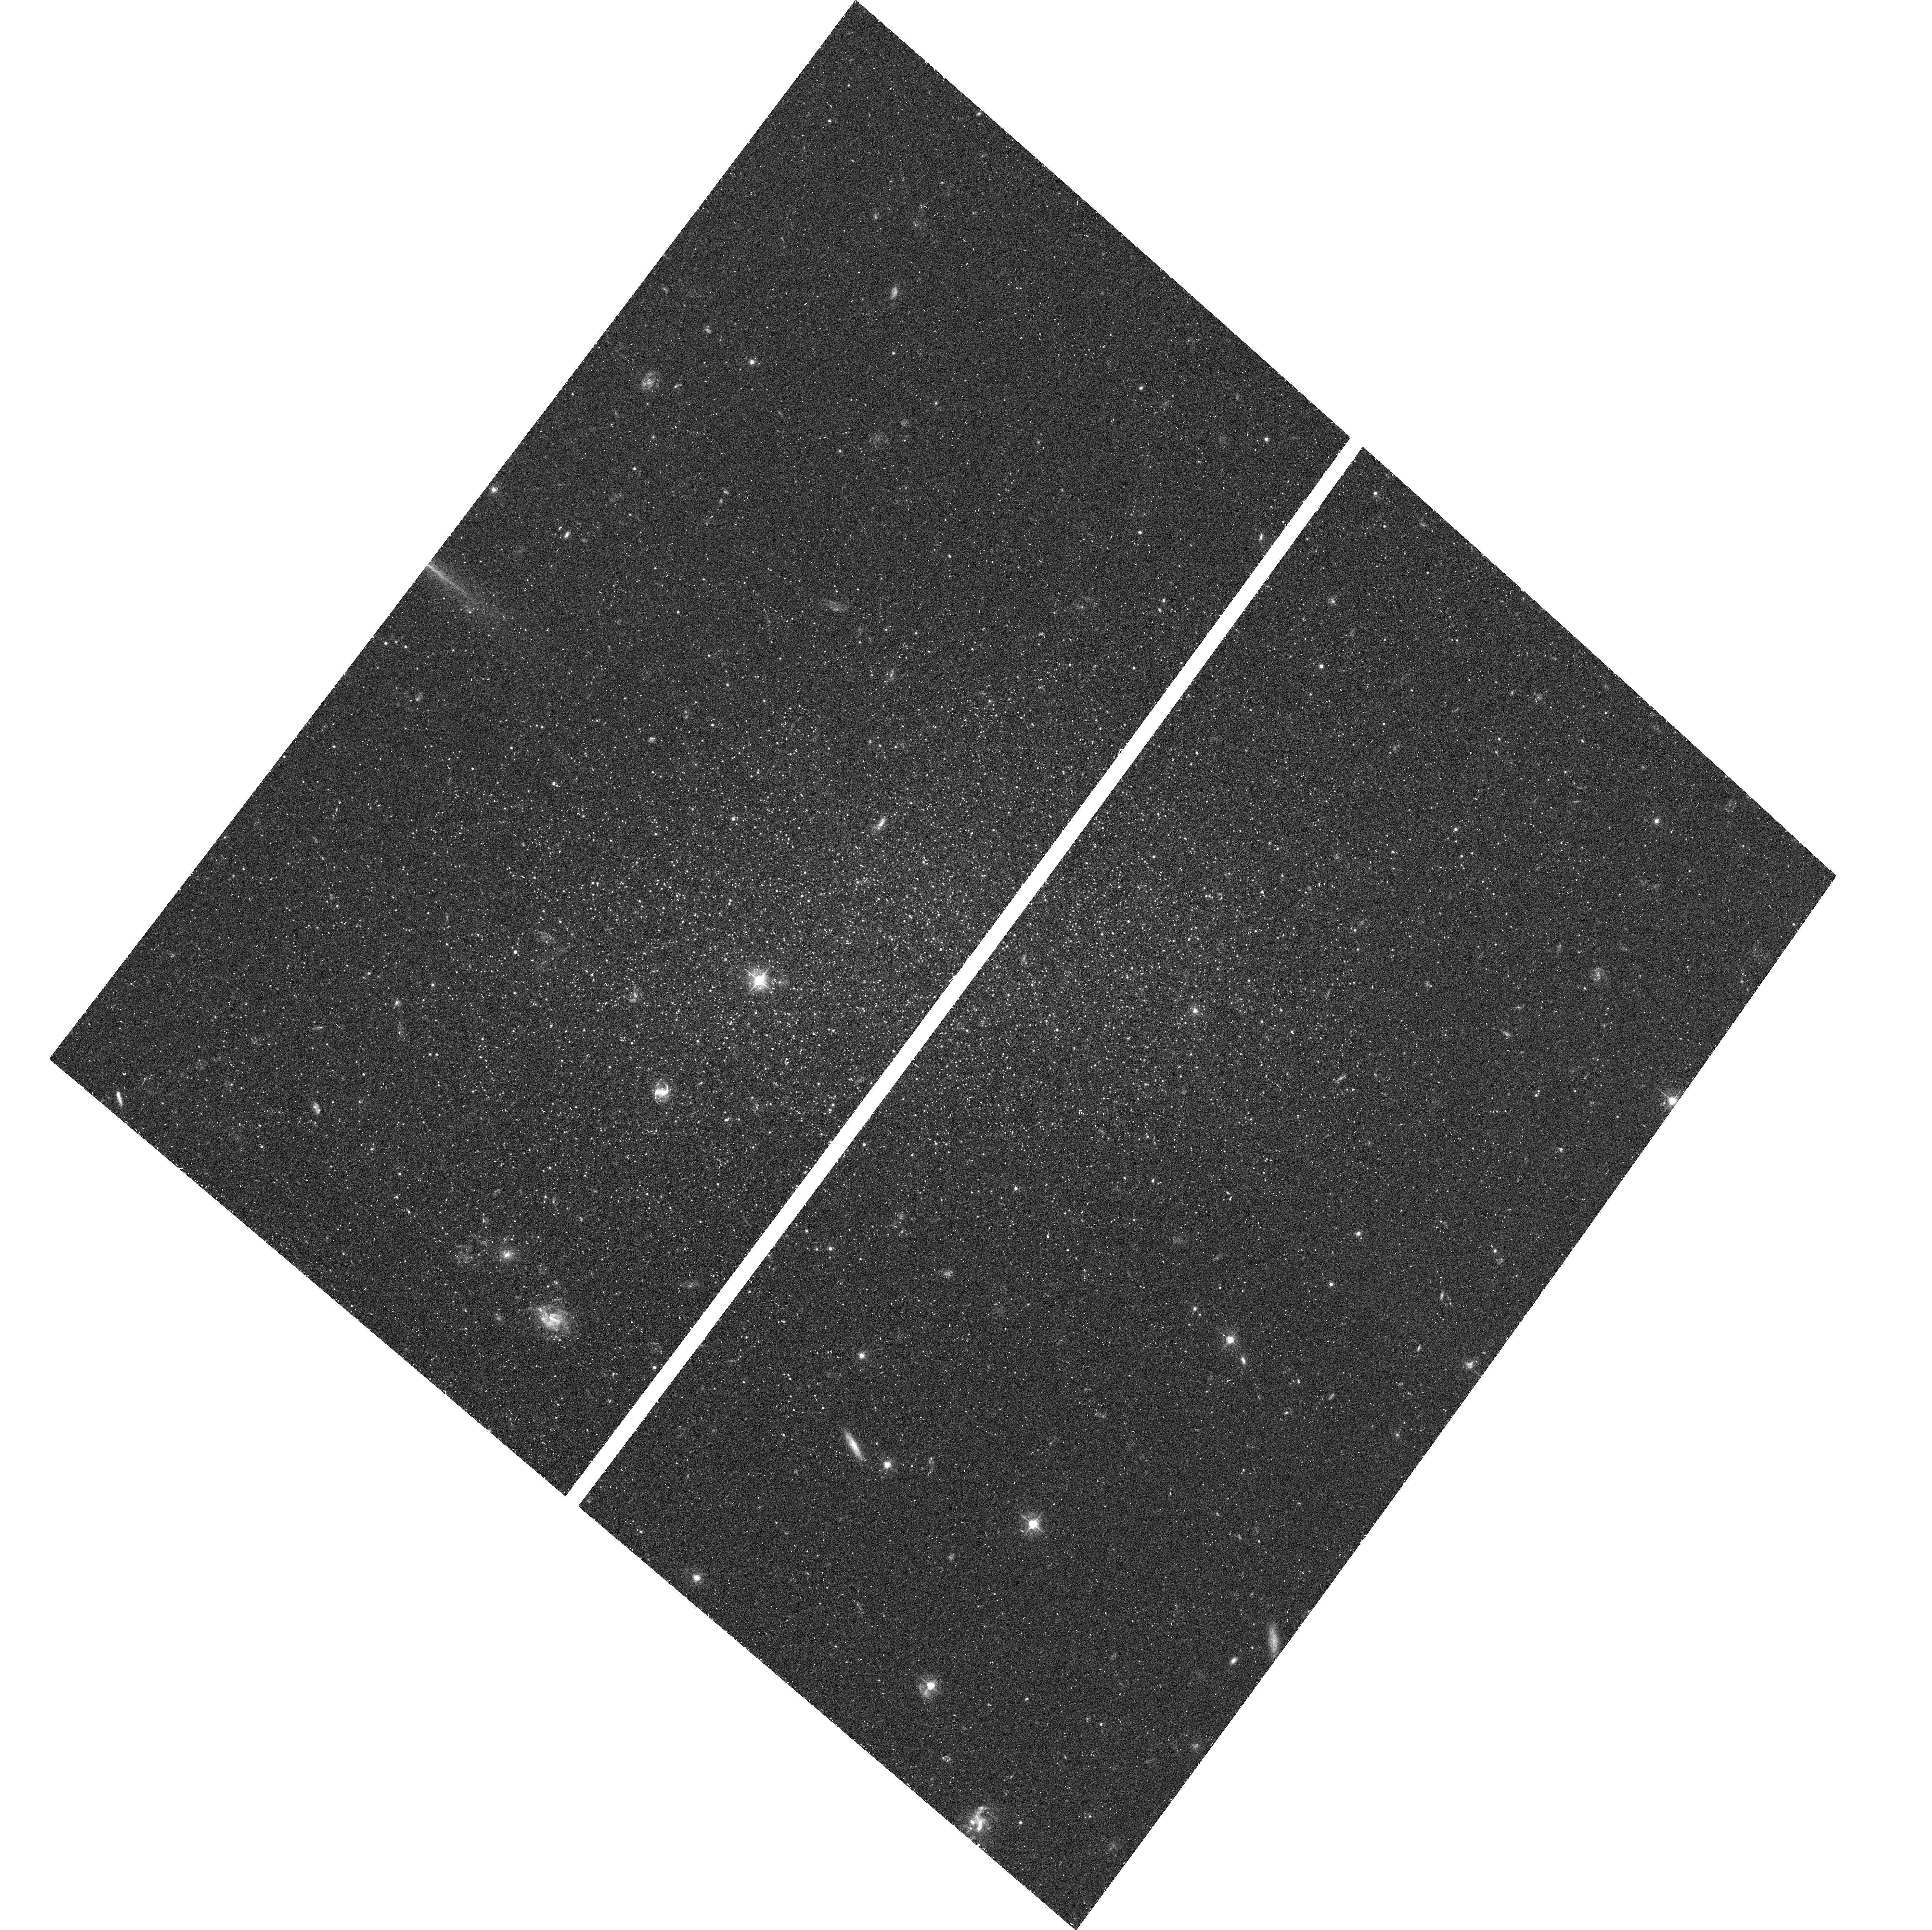
Target: TUCANA
Instrument: ACS/WFC
Filter: F475W
Exposure: 36 min
Observation ID: hst_10505_39_acs_wfc_f475w_j9fz39

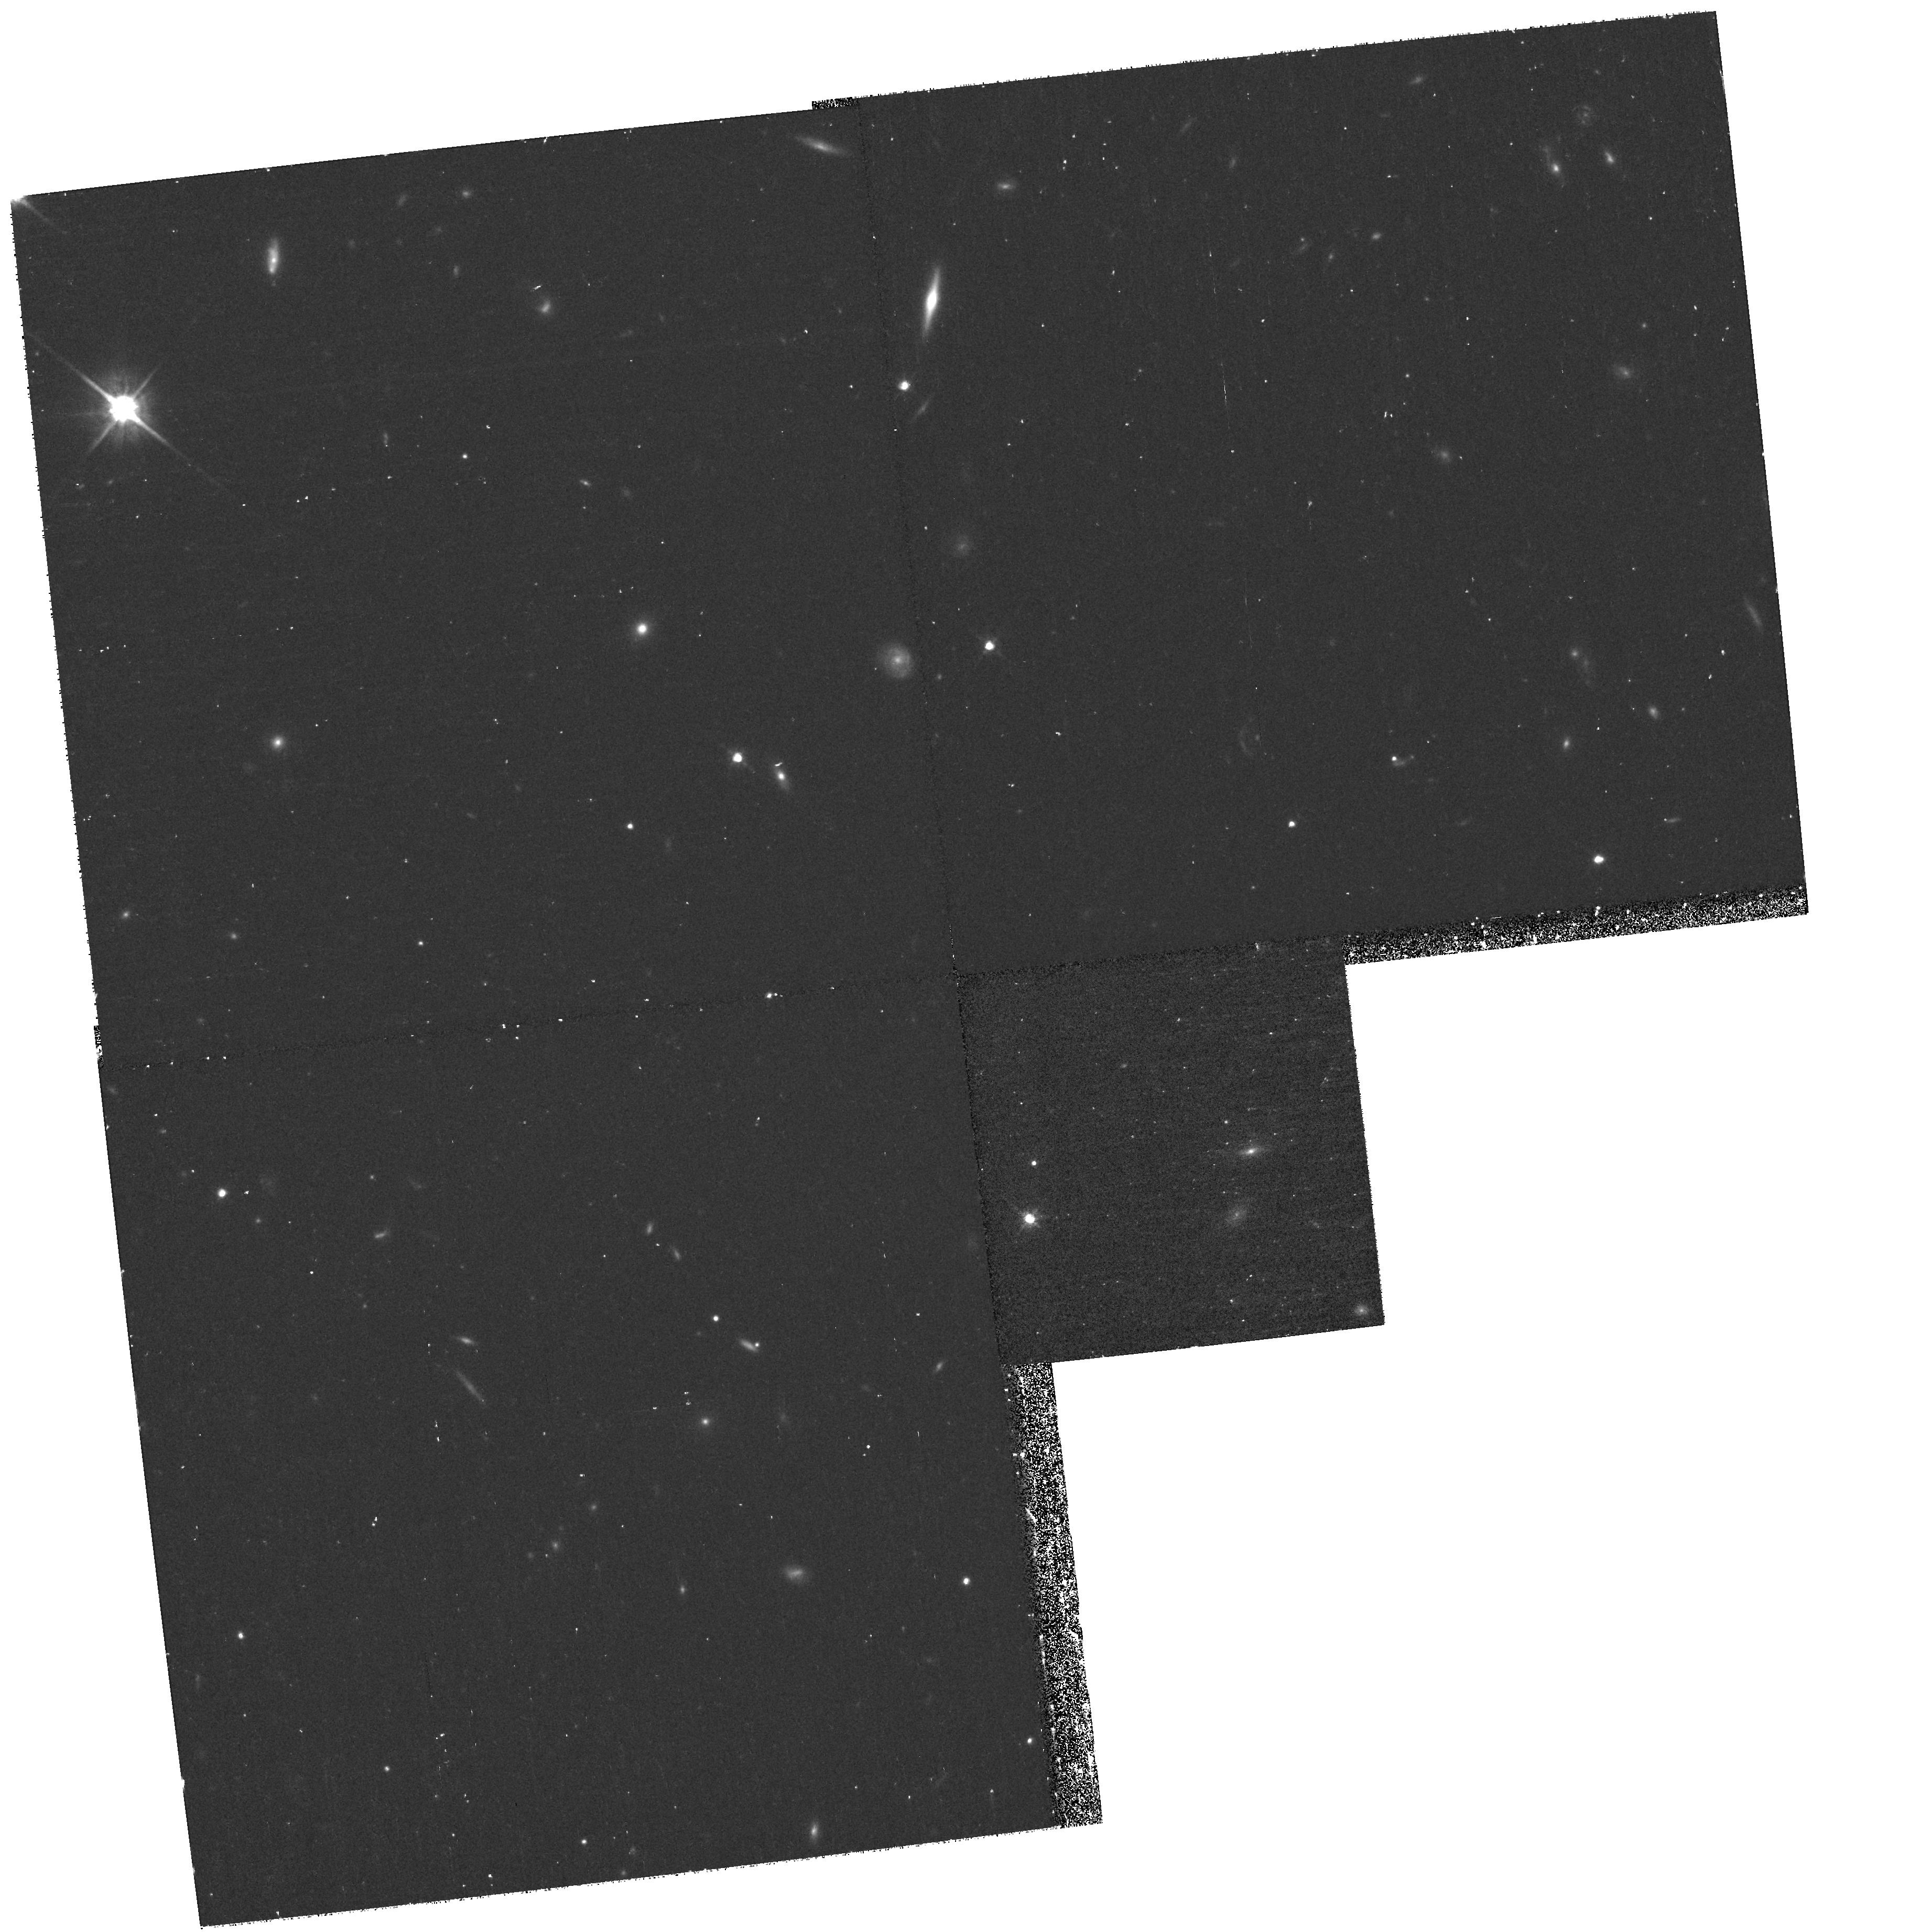
Target: field at RA 340.206°, Dec -64.414°
Instrument: WFPC2/PC
Filter: F814W
Exposure: 33 min
Observation ID: hst_10505_42_wfpc2_pc_f814w_u9fz42

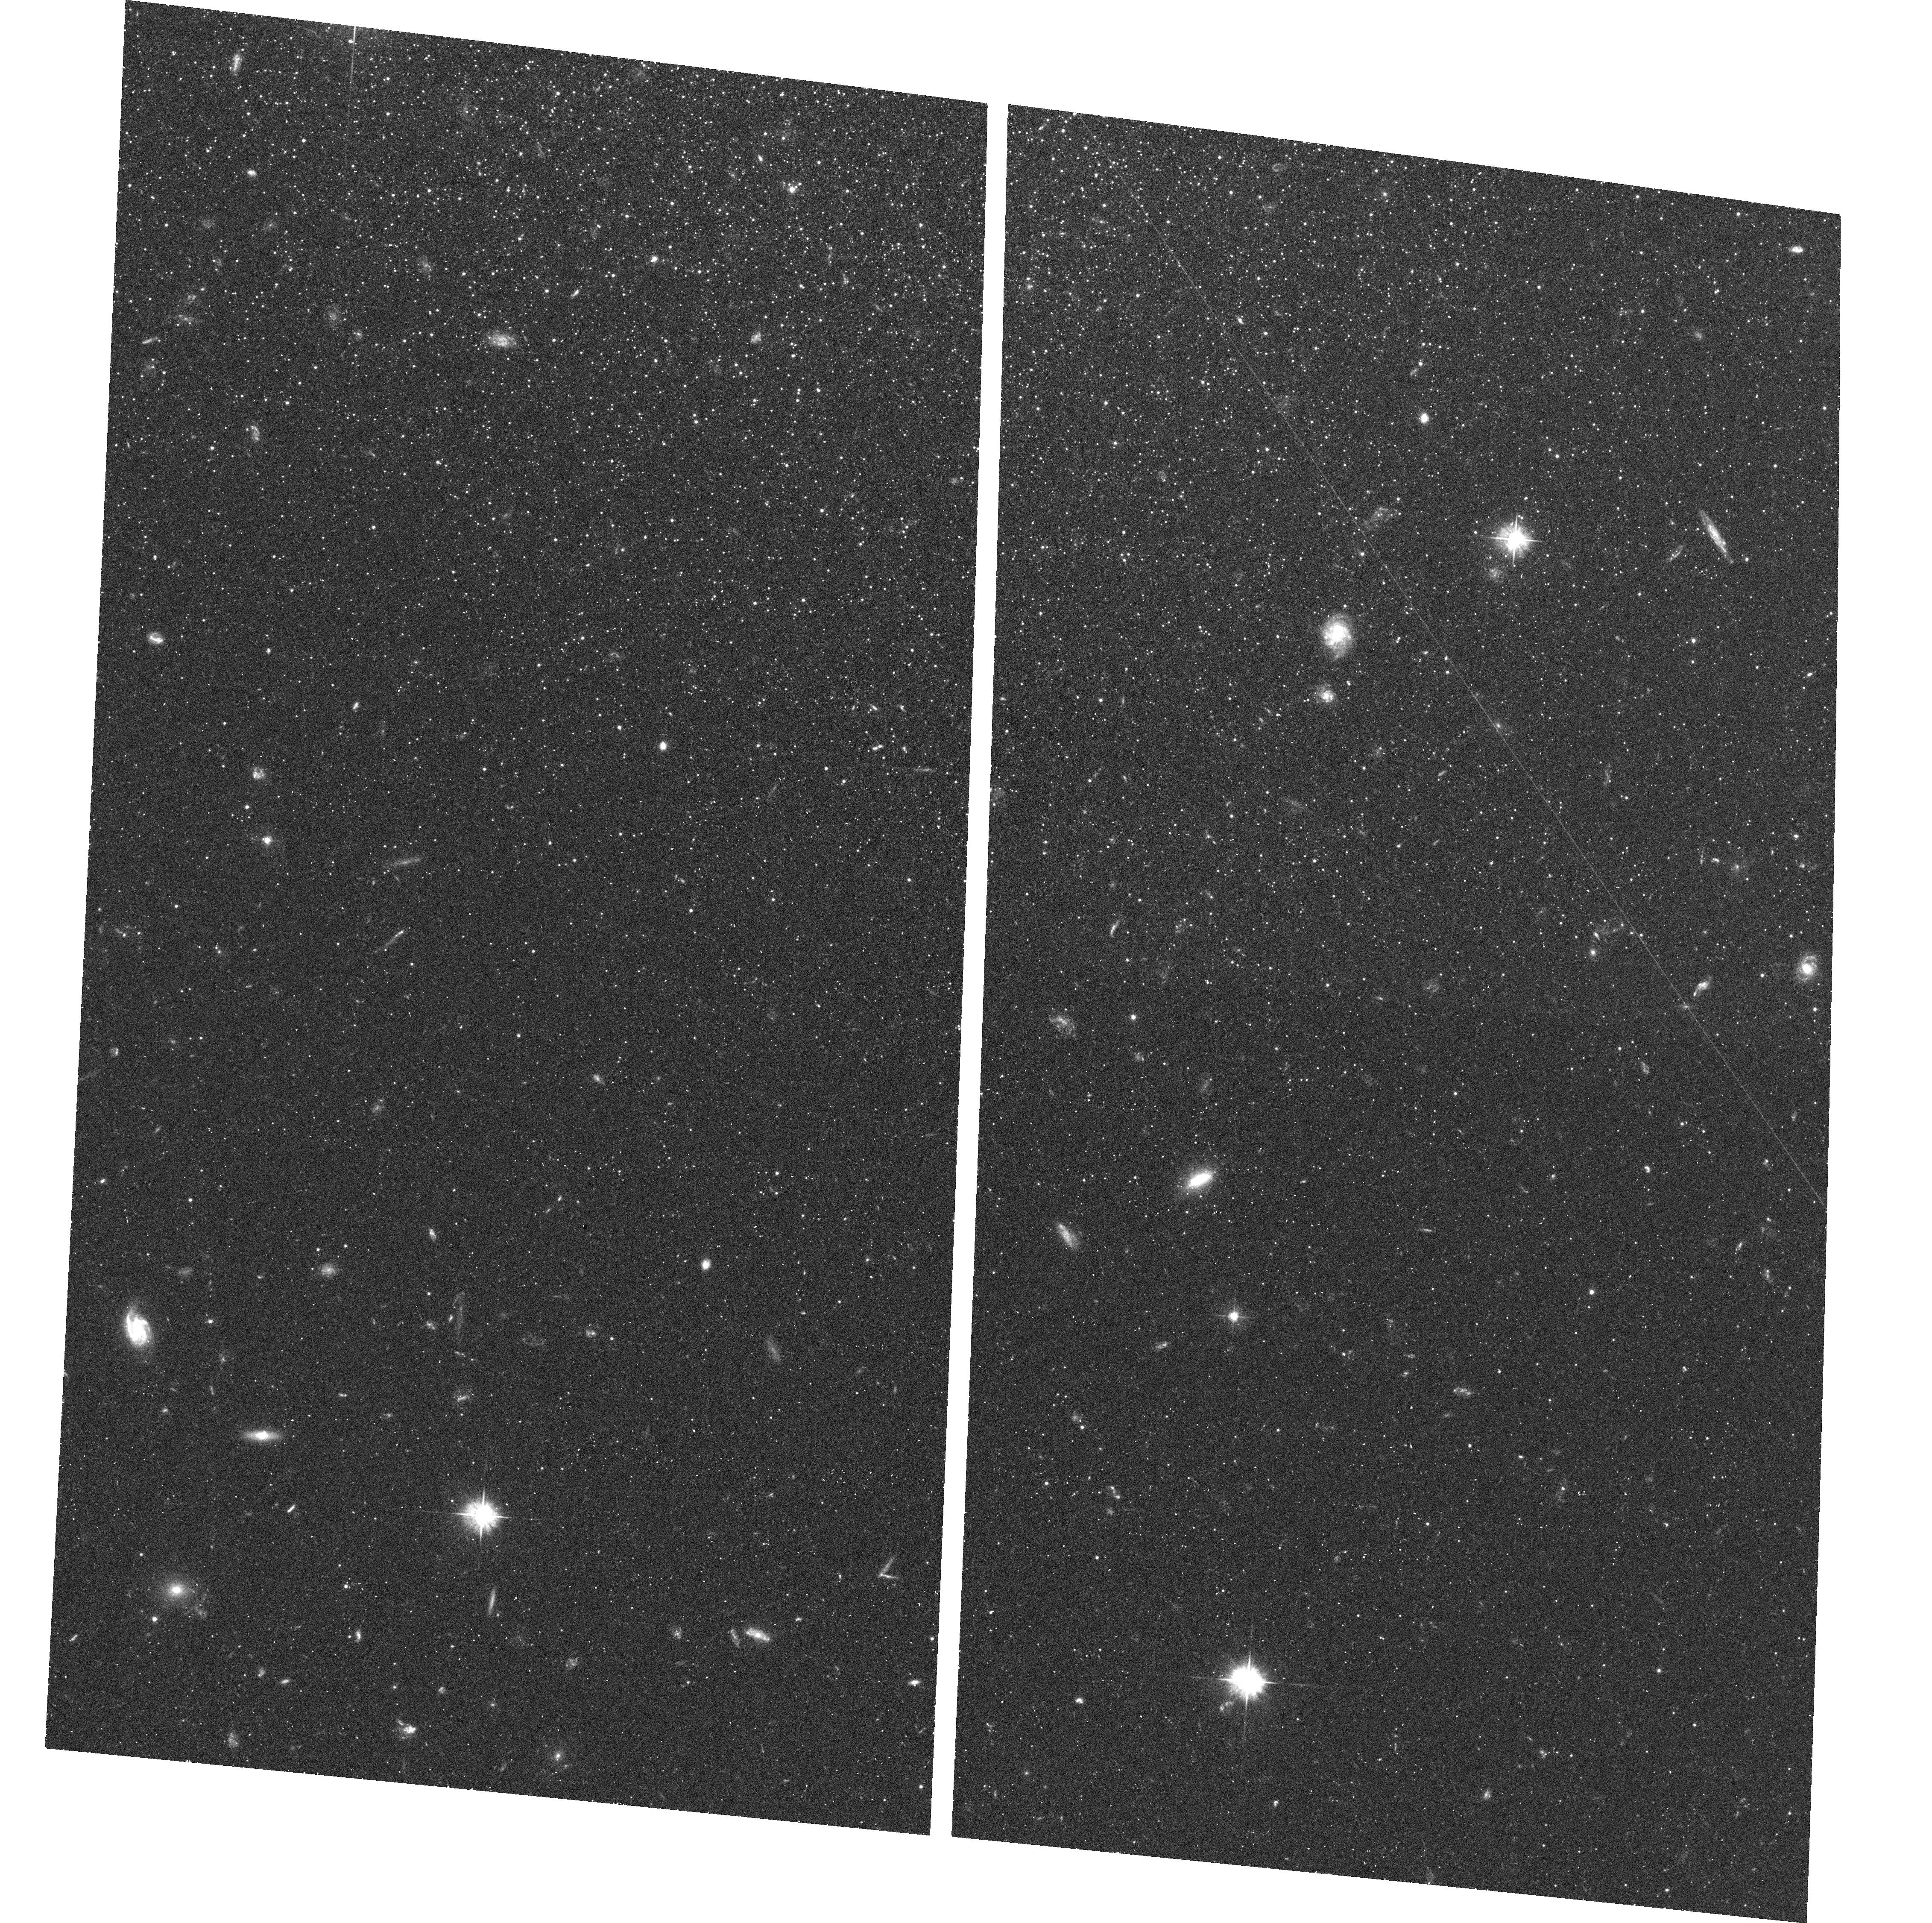
Target: CETUS
Instrument: ACS/WFC
Filter: F475W
Exposure: 43 min
Observation ID: hst_10505_21_acs_wfc_f475w_j9fz21

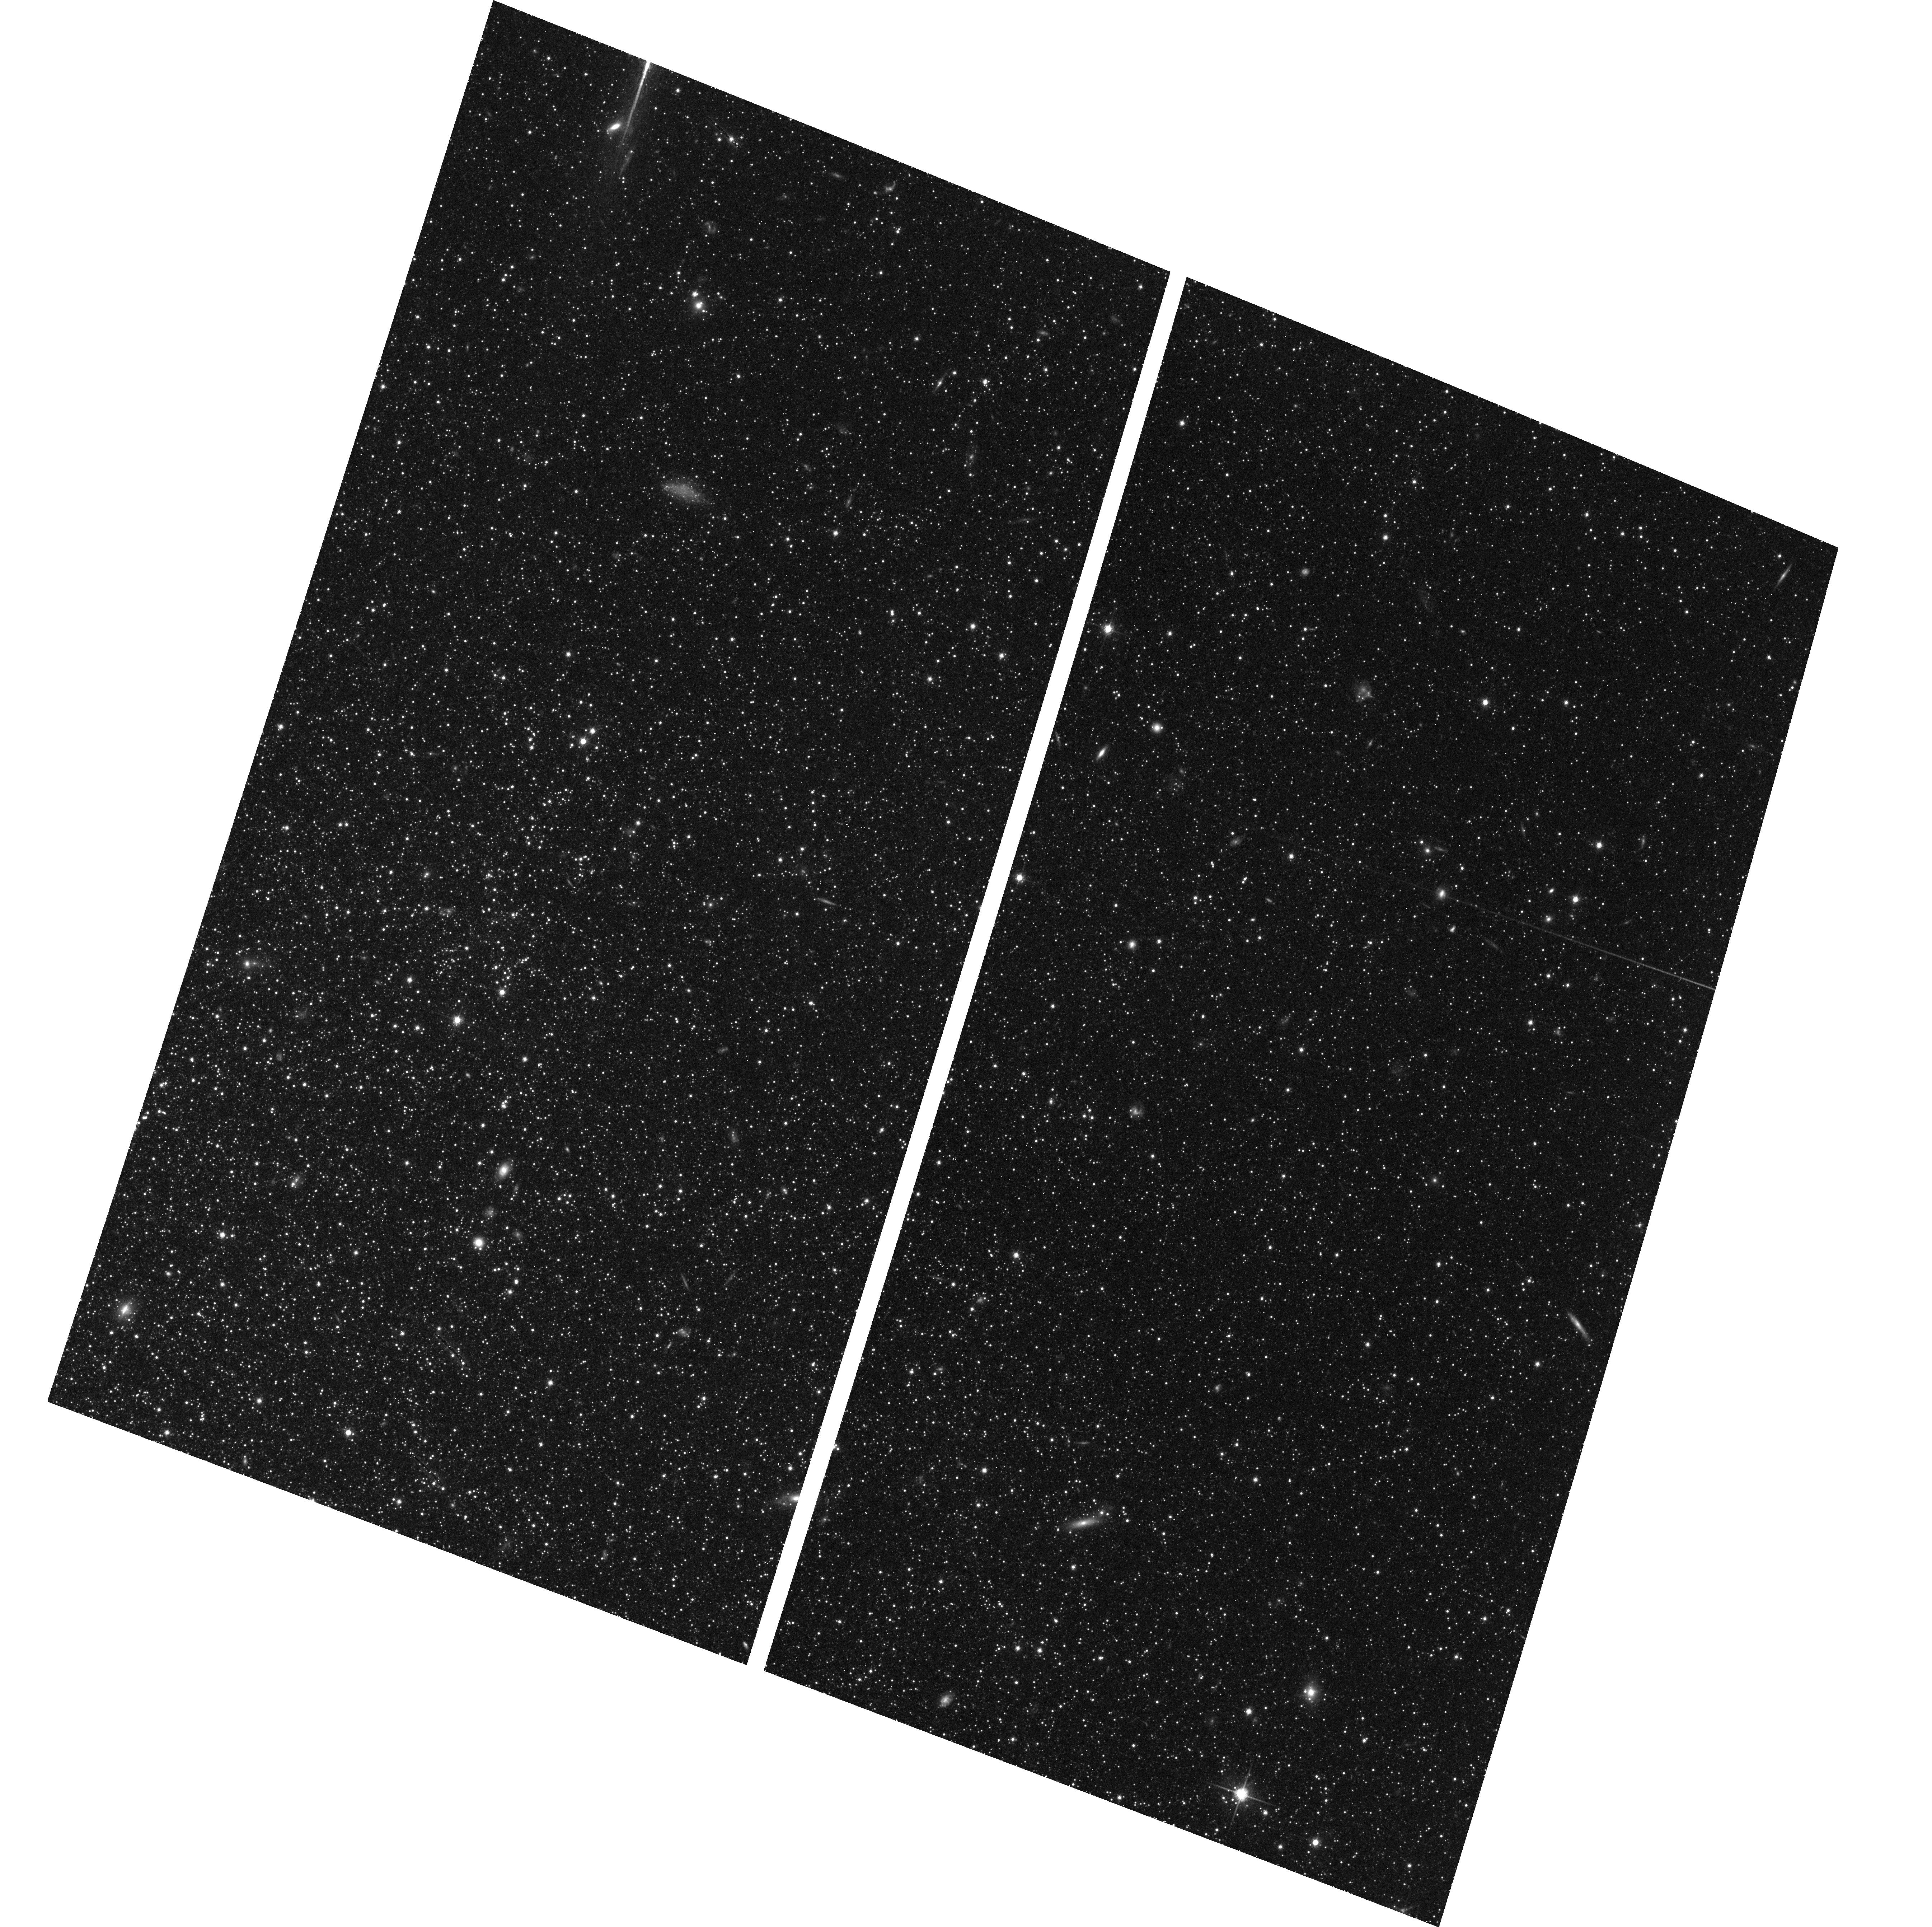
Target: IC1613
Instrument: ACS/WFC
Filter: F814W
Exposure: 38 min
Observation ID: hst_10505_16_acs_wfc_f814w_j9fz16

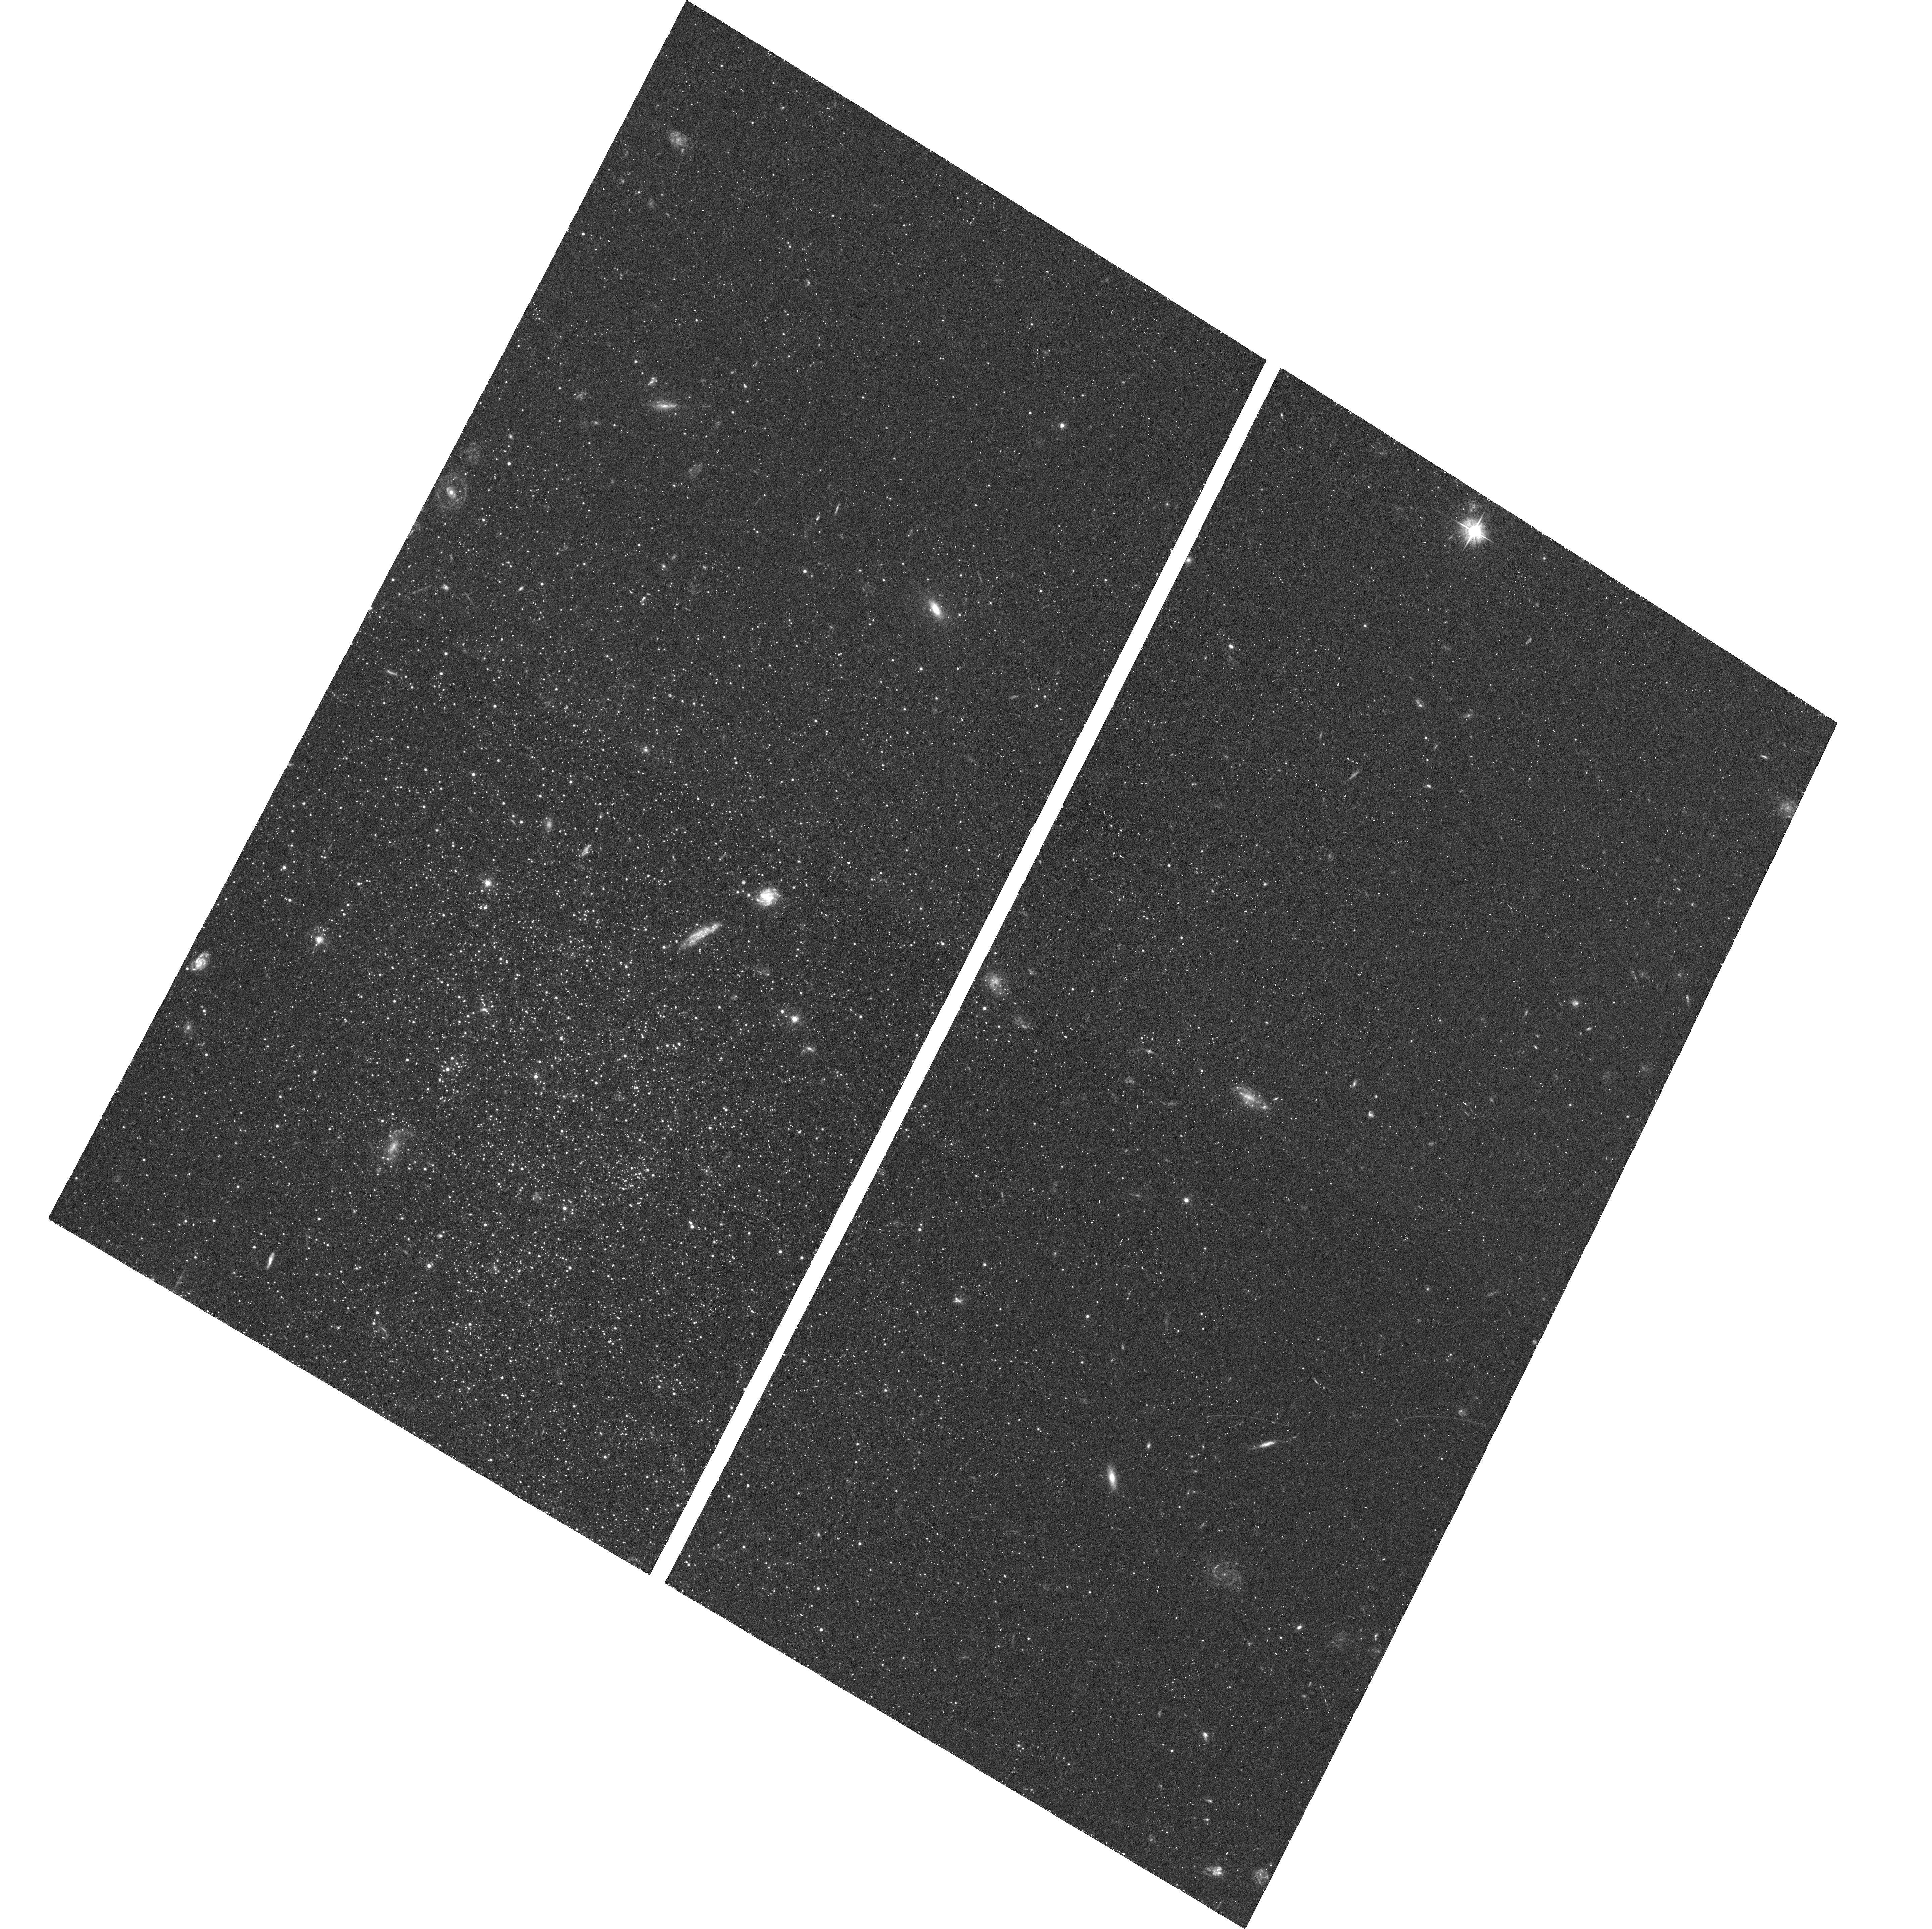
Target: LGS3
Instrument: ACS/WFC
Filter: F475W
Exposure: 42 min
Observation ID: hst_10505_06_acs_wfc_f475w_j9fz06

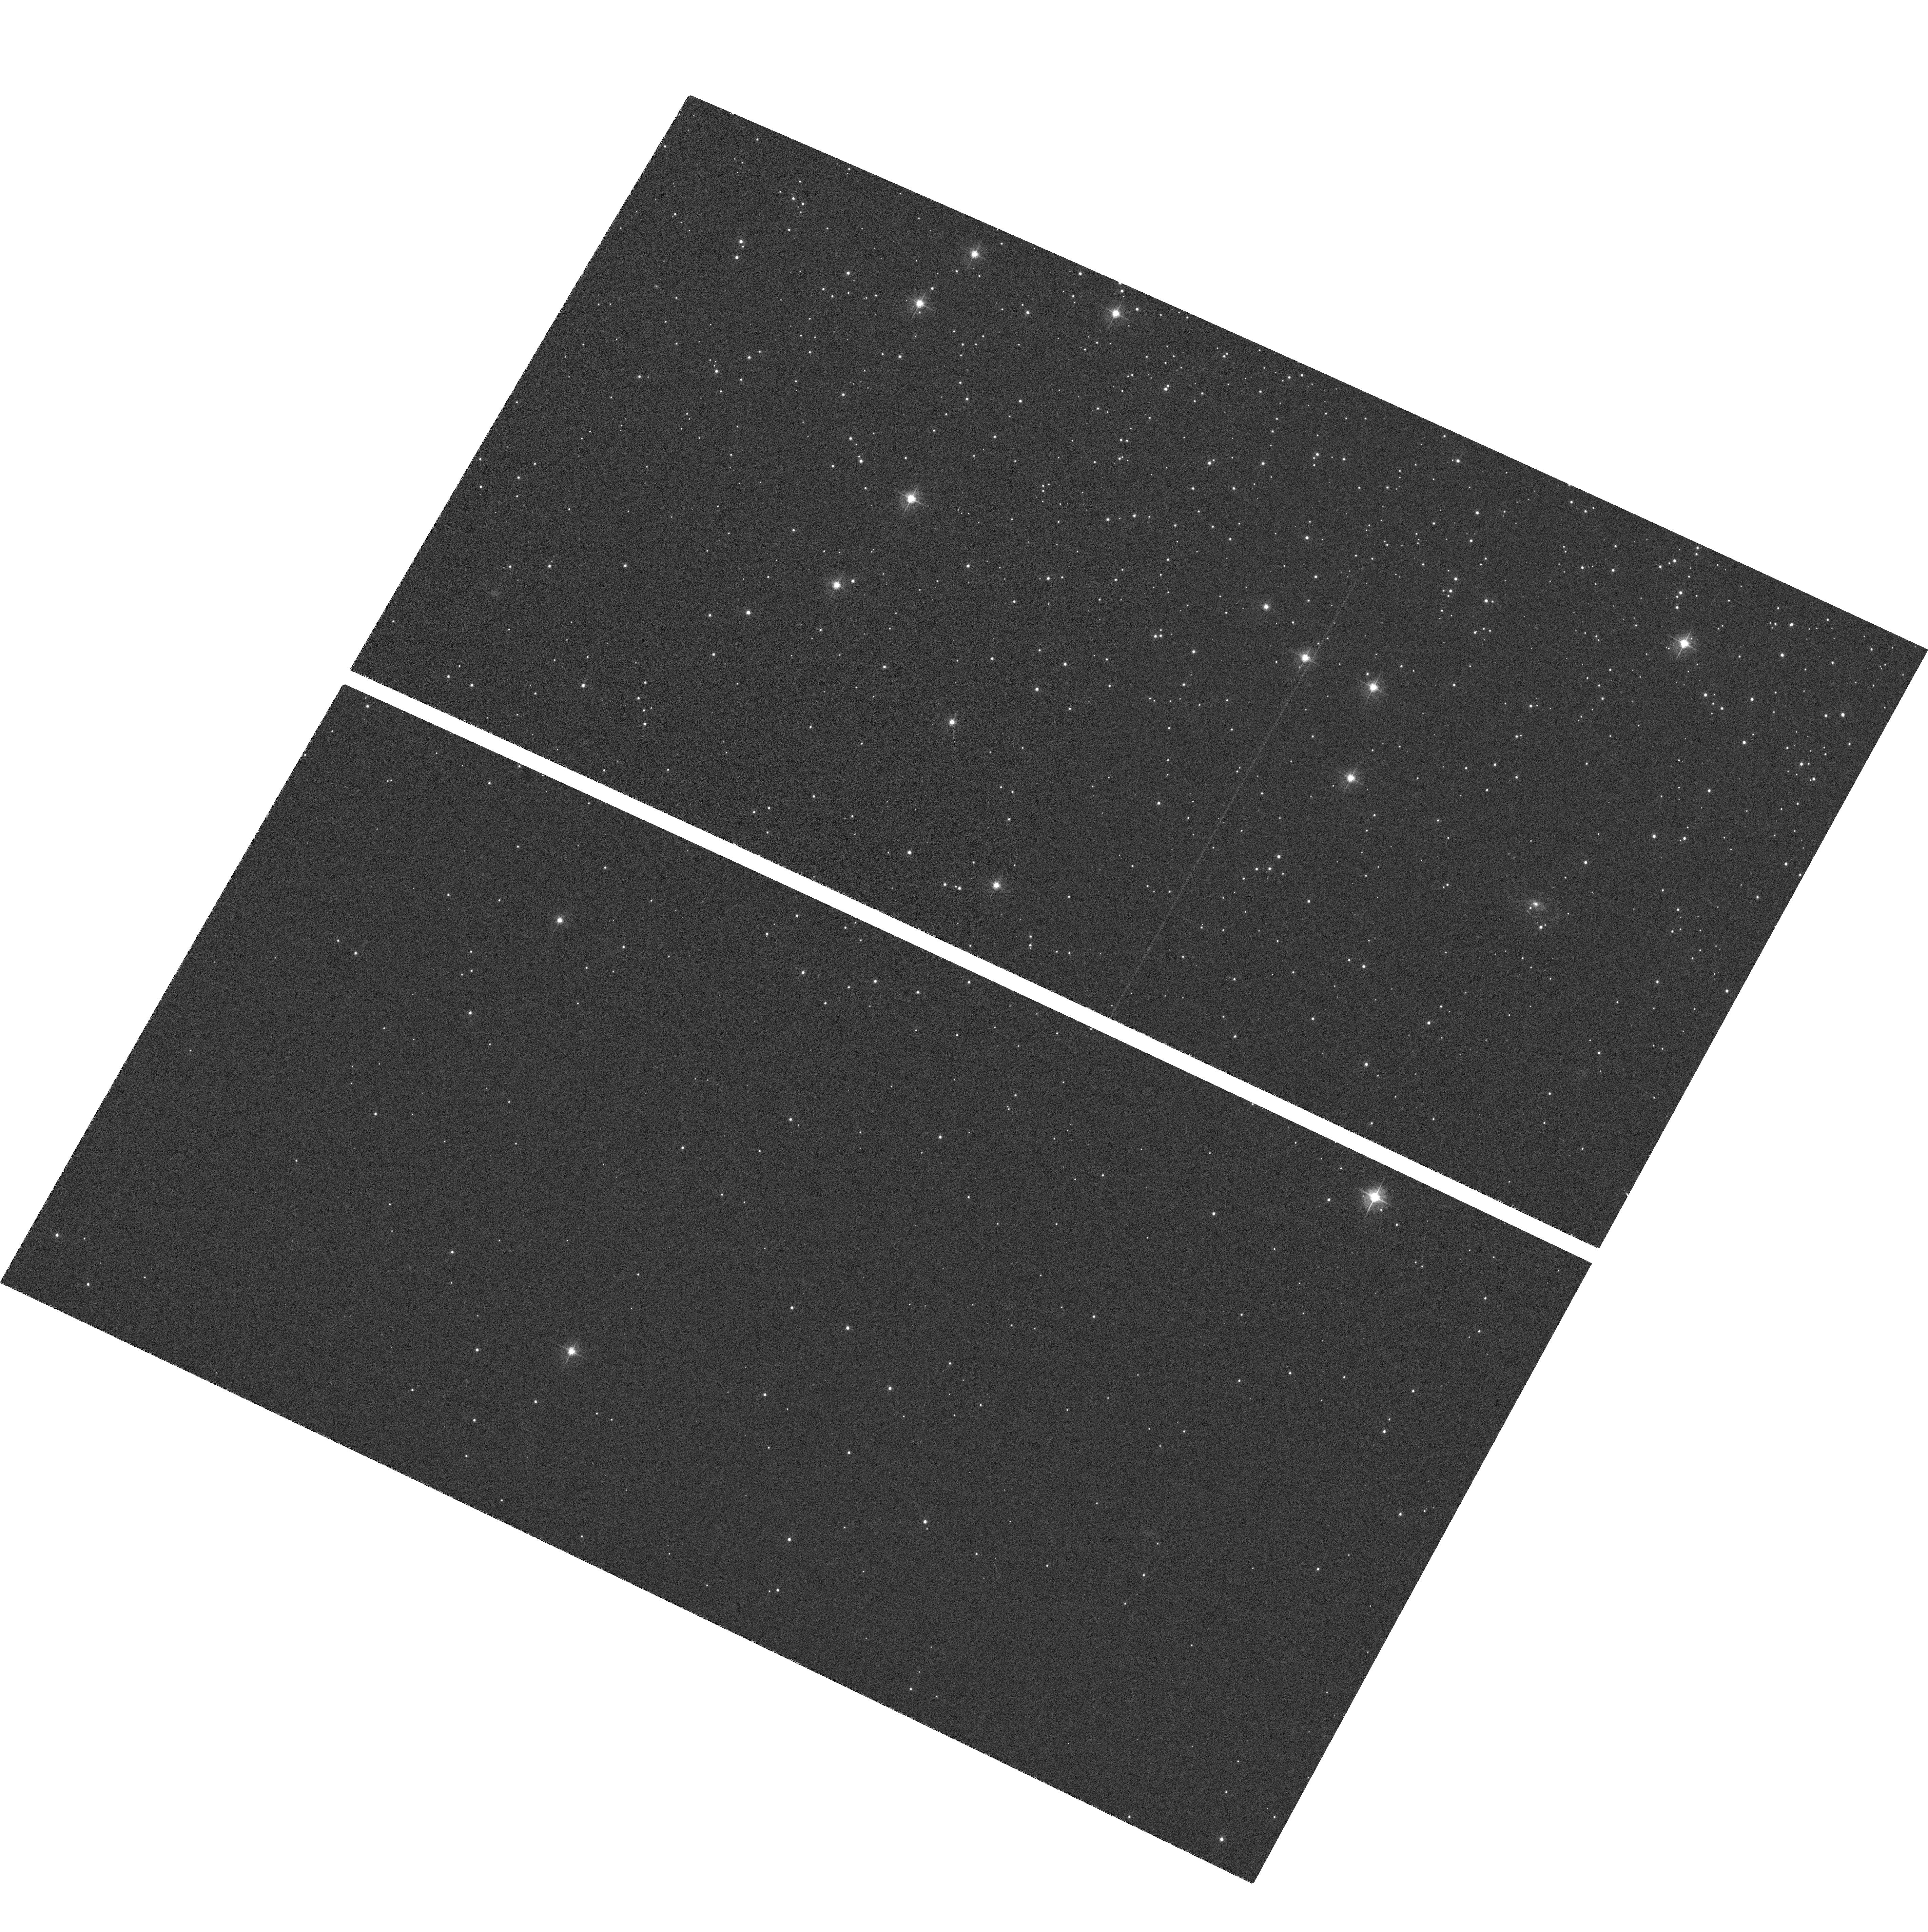
Target: NGC1851
Instrument: ACS/WFC
Filter: F475W
Exposure: 2 min
Observation ID: hst_10505_48_acs_wfc_f475w_j9fz48

The Onset of Star Formation in the Universe: Constraints from Nearby Isolated Dwarf Galaxies. (PI: Gallart, Carme)

The details of the early star formation histories of tiny dwarf galaxies can shed light on the role in galaxy formation of the reionization which occured at high redshift. Isolated dwarfs are ideal probes since their evolution is not complicated by environmental effects owing to the vicinity of the Milky Way and M31. In addition, dwarf galaxies are the most common type of galaxies, and potentially the building blocks of larger galaxies. Since we can date the oldest stars in them, their study represents a complementary approach to the study of the formation and evolution of galaxies through high-z observations. We propose to use the ACS to obtain a homogeneus dataset of high-quality photometry, down to the old (13 Gyr) main-sequence turnoffs, for a representative sample of 4 isolated Local Group dwarf galaxies. These data are essential to unambiguously determine their early star formation histories, through comparison with synthetic color-magnitude diagrams, and using the constraints provided by their variable stars. Parallel WFPC2 observations of their halos will allow us to reveal the actual nature of their stellar population gradients, providing important aditional constraints on their evolution. The proposed observations are being complemented with ground-based spectroscopy, to obtain metallicity and kinematic information. The observations requested here, which must reach M_I=+3.5 (I=27.5-28.2) with S/N=10 in crowded systems, can only be achieved with HST using ACS, and won't be possible with planned ground- or space-based facilities such as JWST. Based on deep WFPC2 observations and ACS image simulations, our team has designed an observational strategy which carefully considers the optimal filter combination, the necessary photometry depth and the effects of stellar crowding.